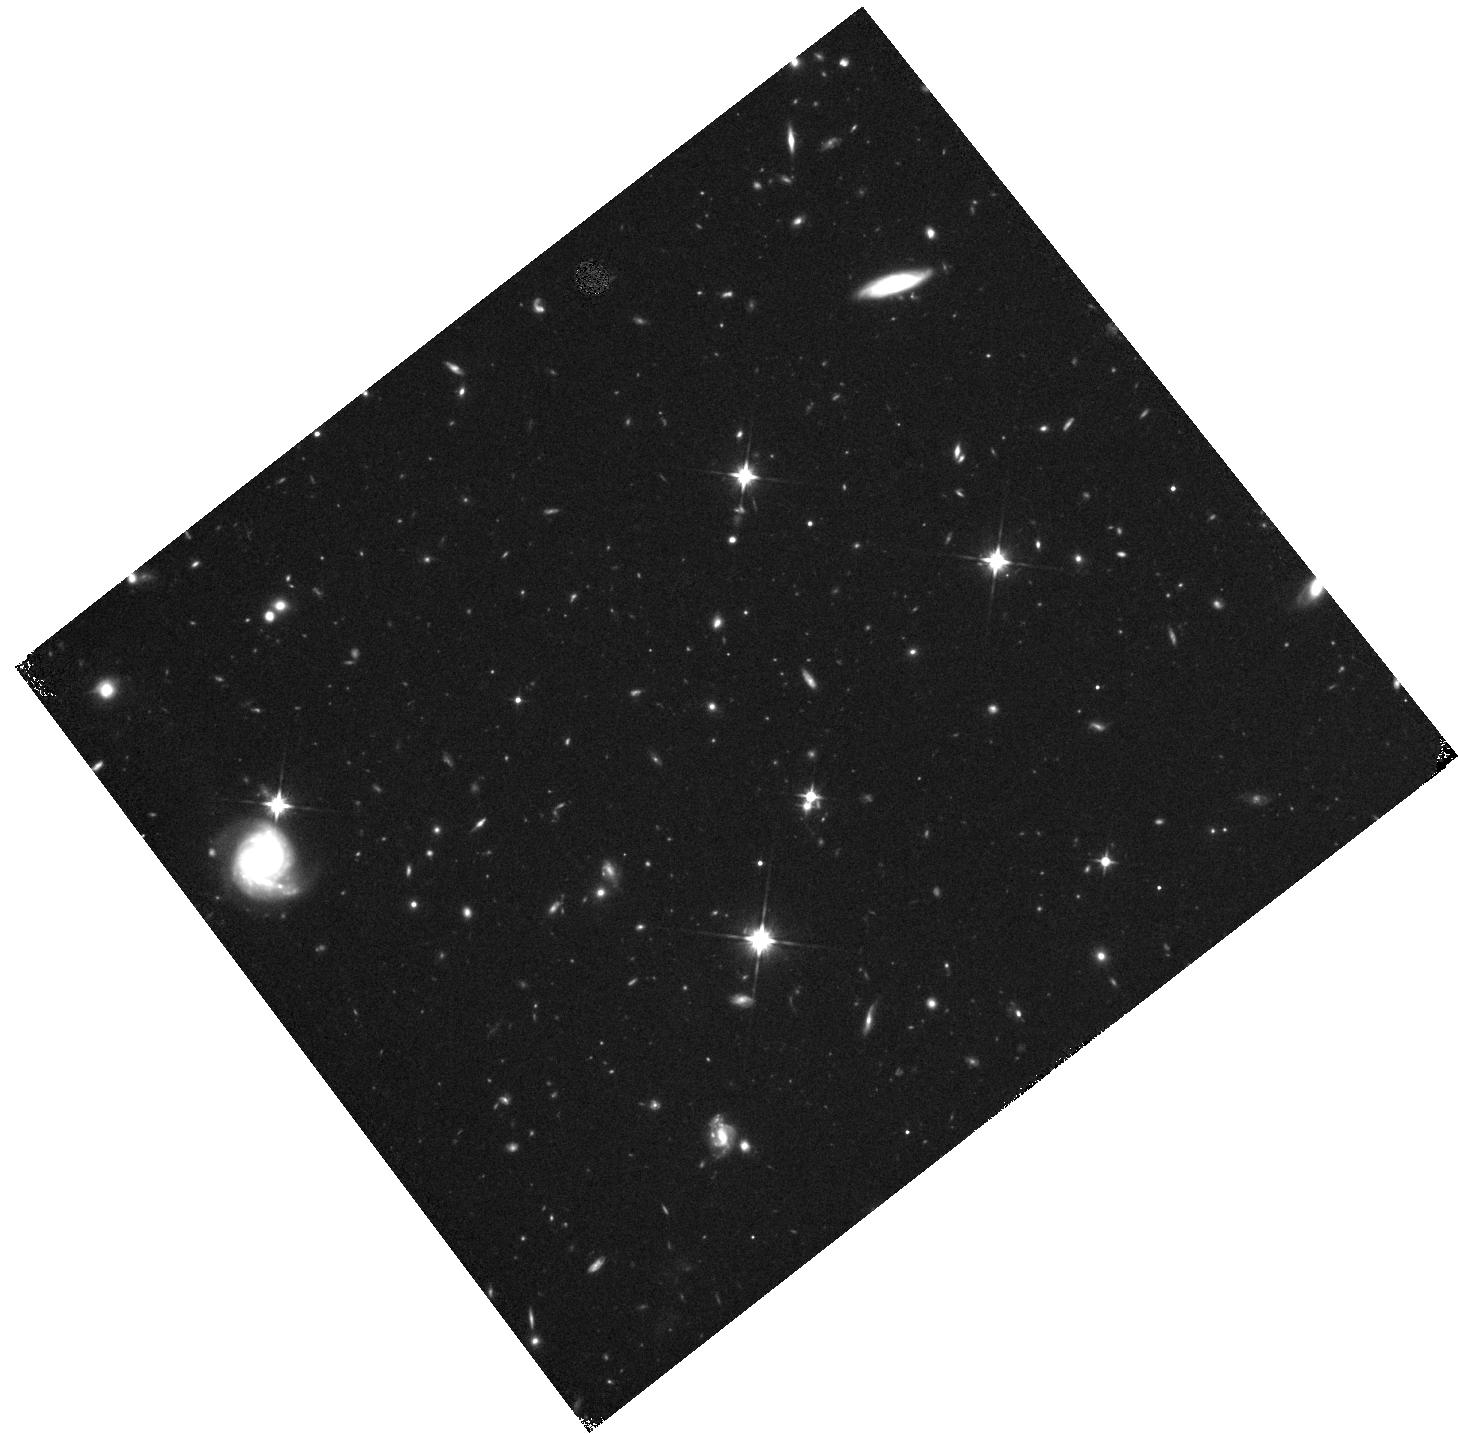
Target: FIELD-142509+353848. Instrument: WFC3/IR. Filter: F110W. Exposure: 28 min. Observation ID: hst_11153_61_wfc3_ir_f110w_ia2t61

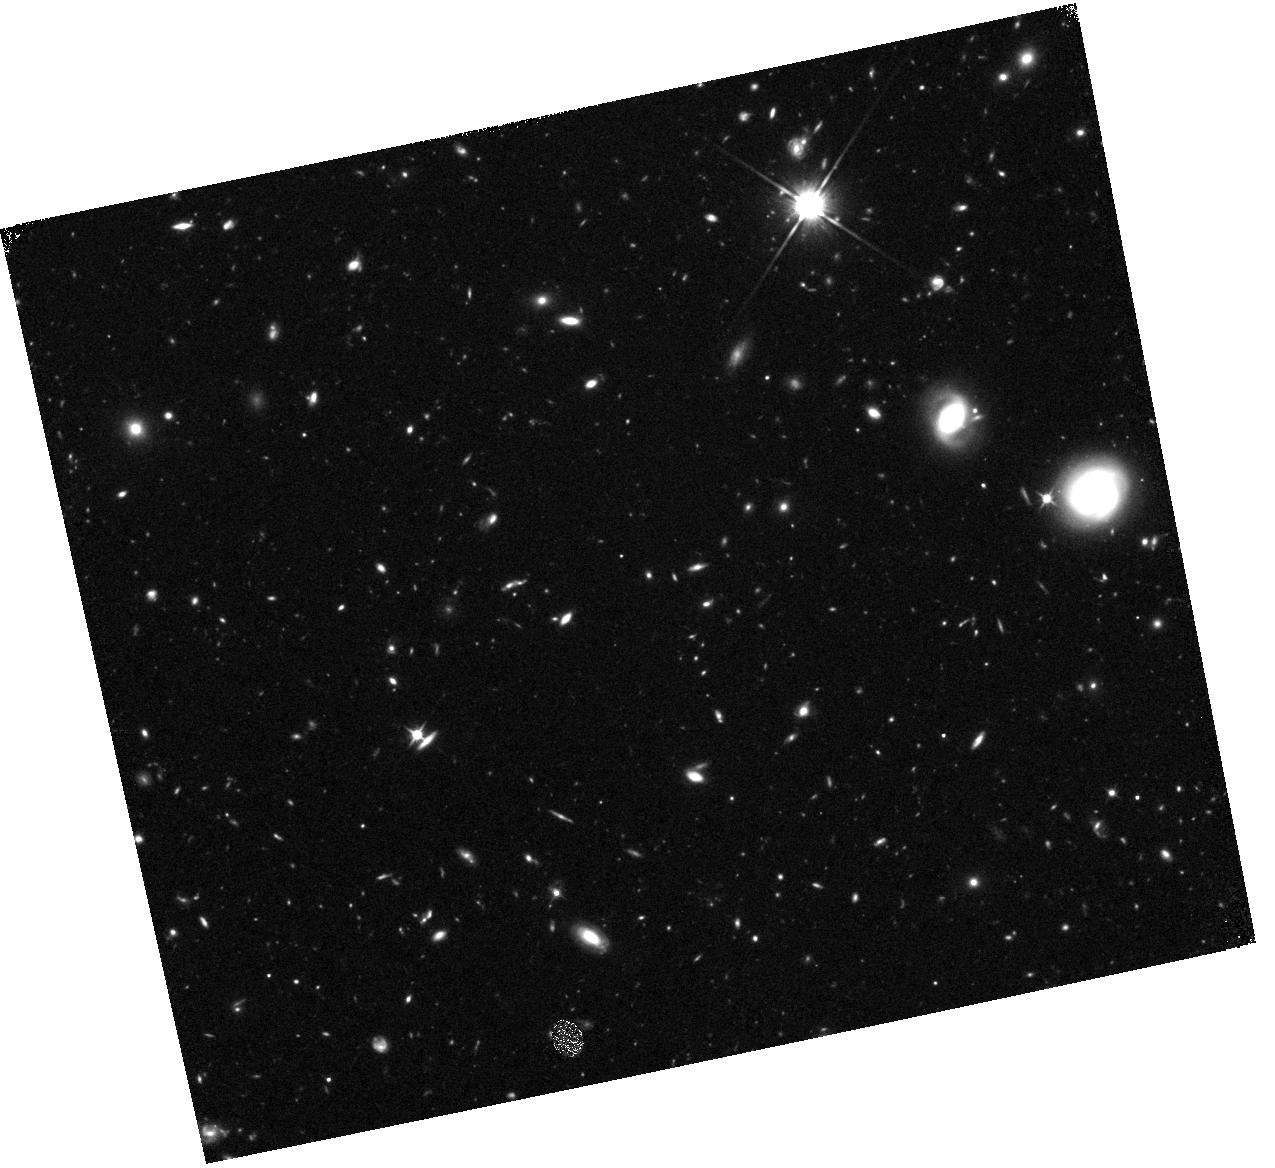
Target: FIELD-142528+352534. Instrument: WFC3/IR. Filter: F110W. Exposure: 28 min. Observation ID: hst_11153_71_wfc3_ir_f110w_ia2t71

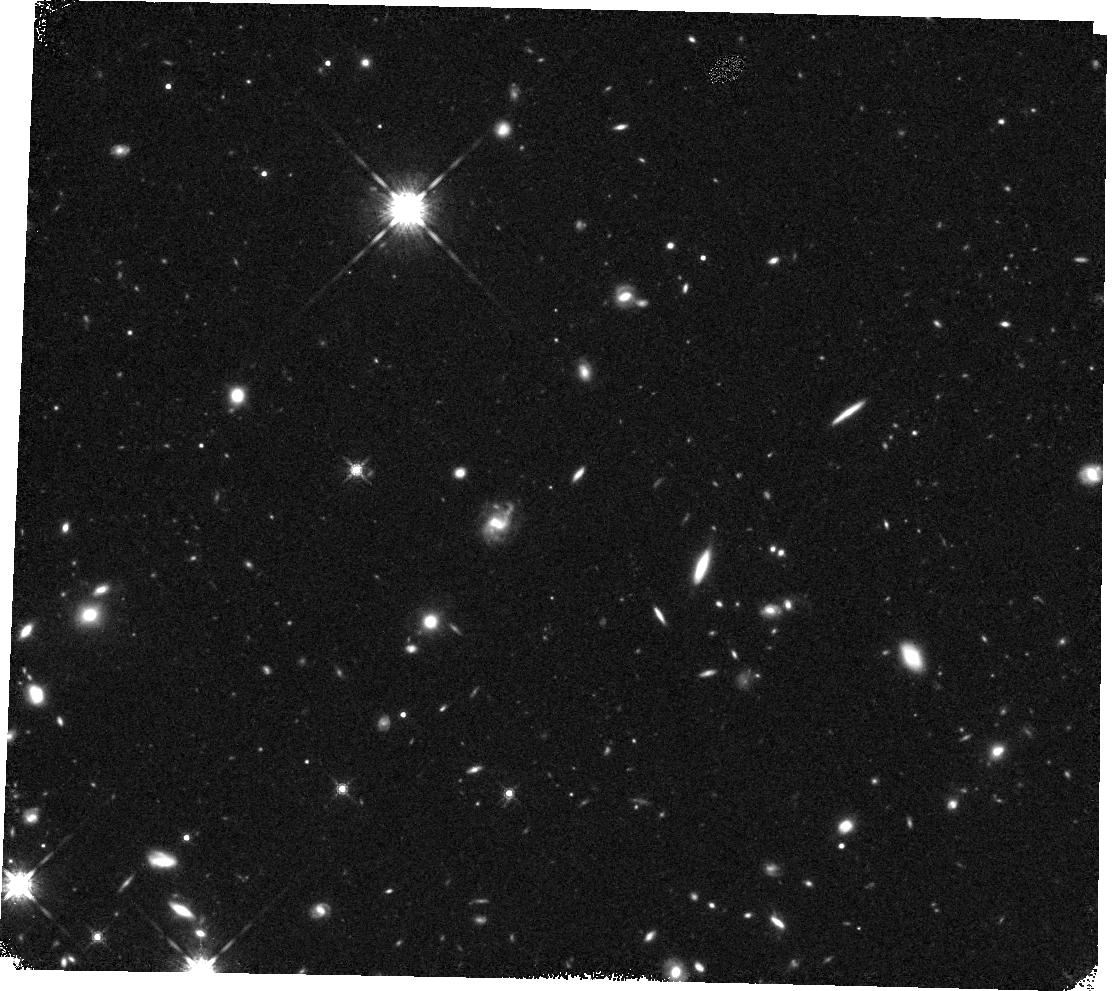
Target: FIELD-142557+354226. Instrument: WFC3/IR. Filter: F160W. Exposure: 28 min. Observation ID: hst_11153_32_wfc3_ir_f160w_ia2t32

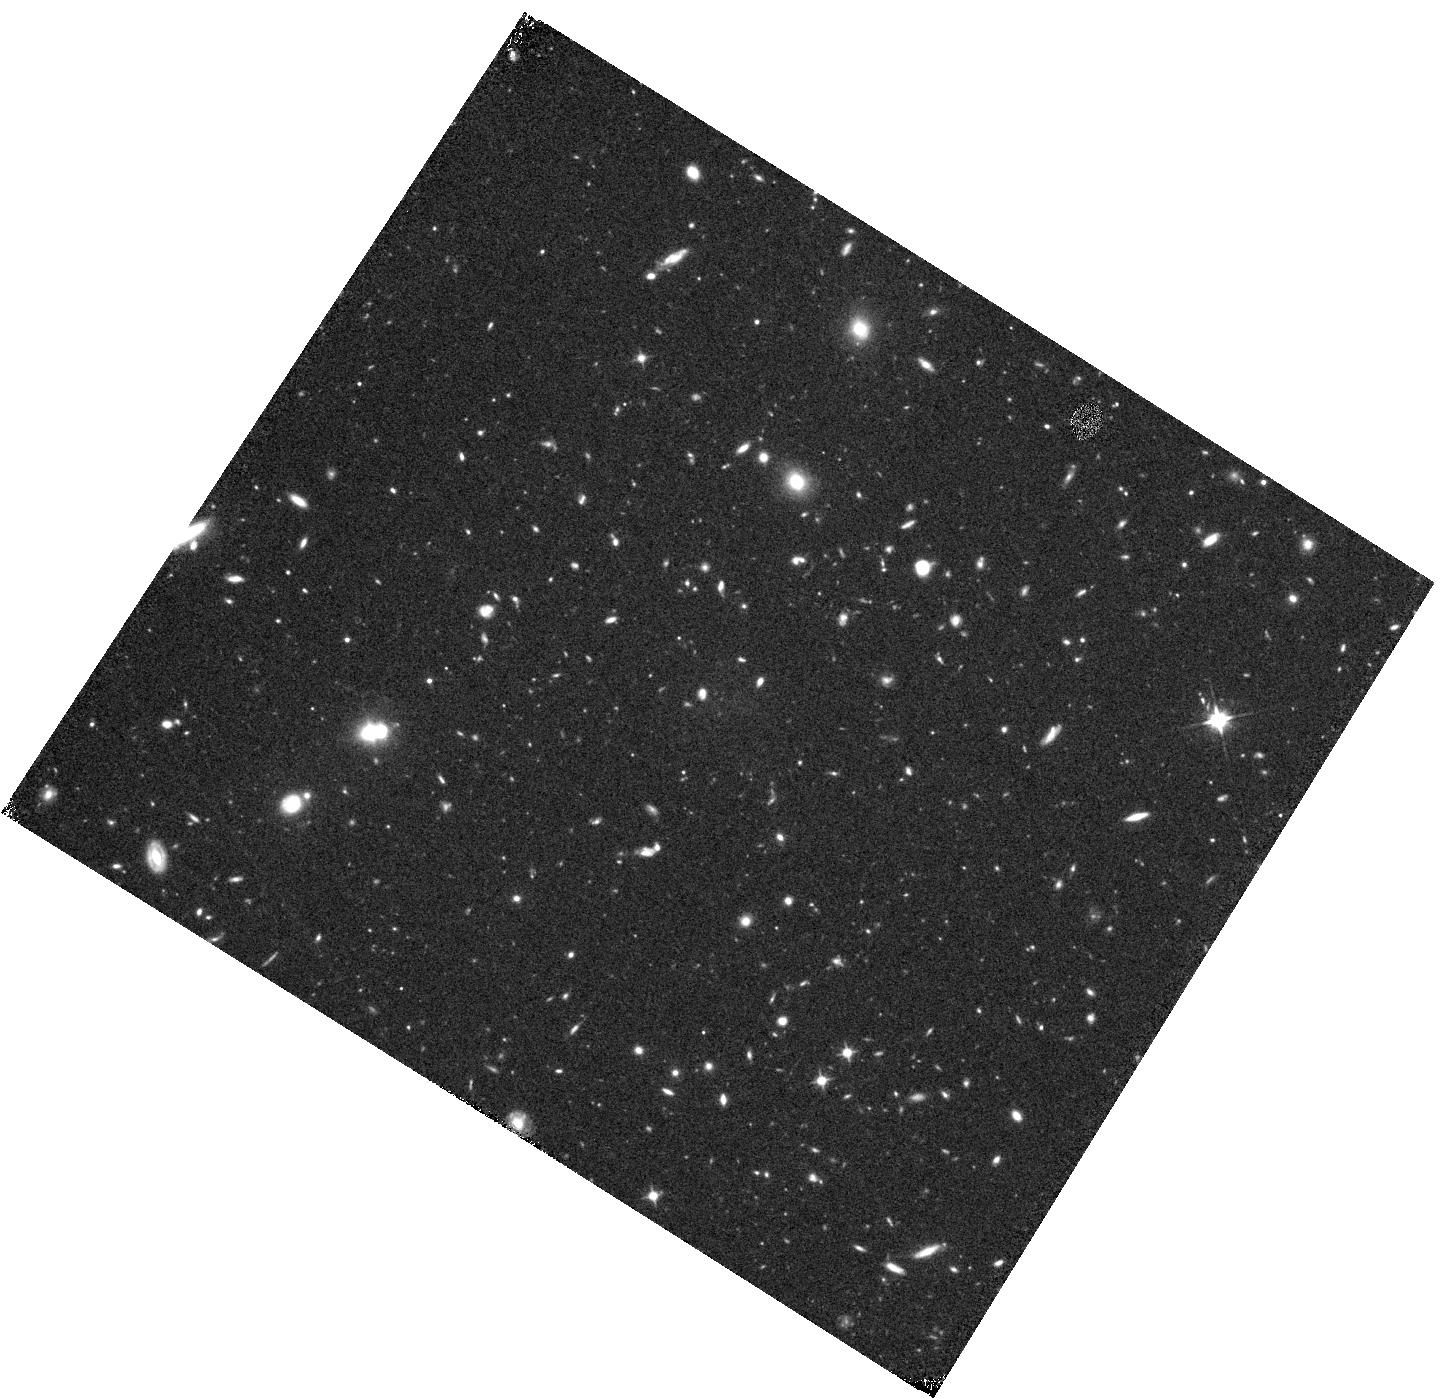
Target: FIELD-142447+352925. Instrument: WFC3/IR. Filter: F110W. Exposure: 28 min. Observation ID: hst_11153_41_wfc3_ir_f110w_ia2t41

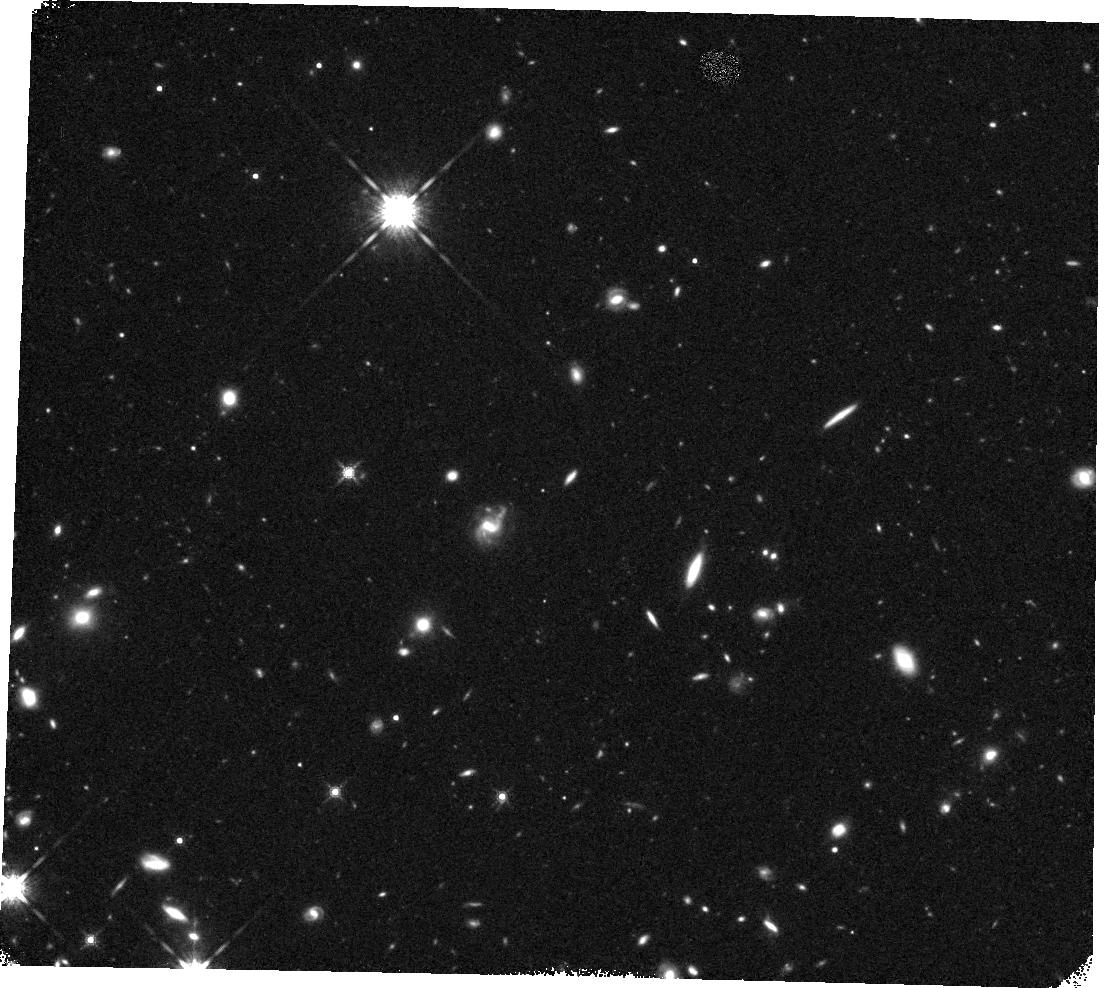
Target: FIELD-142557+354226. Instrument: WFC3/IR. Filter: F160W. Exposure: 28 min. Observation ID: hst_11153_33_wfc3_ir_f160w_ia2t33

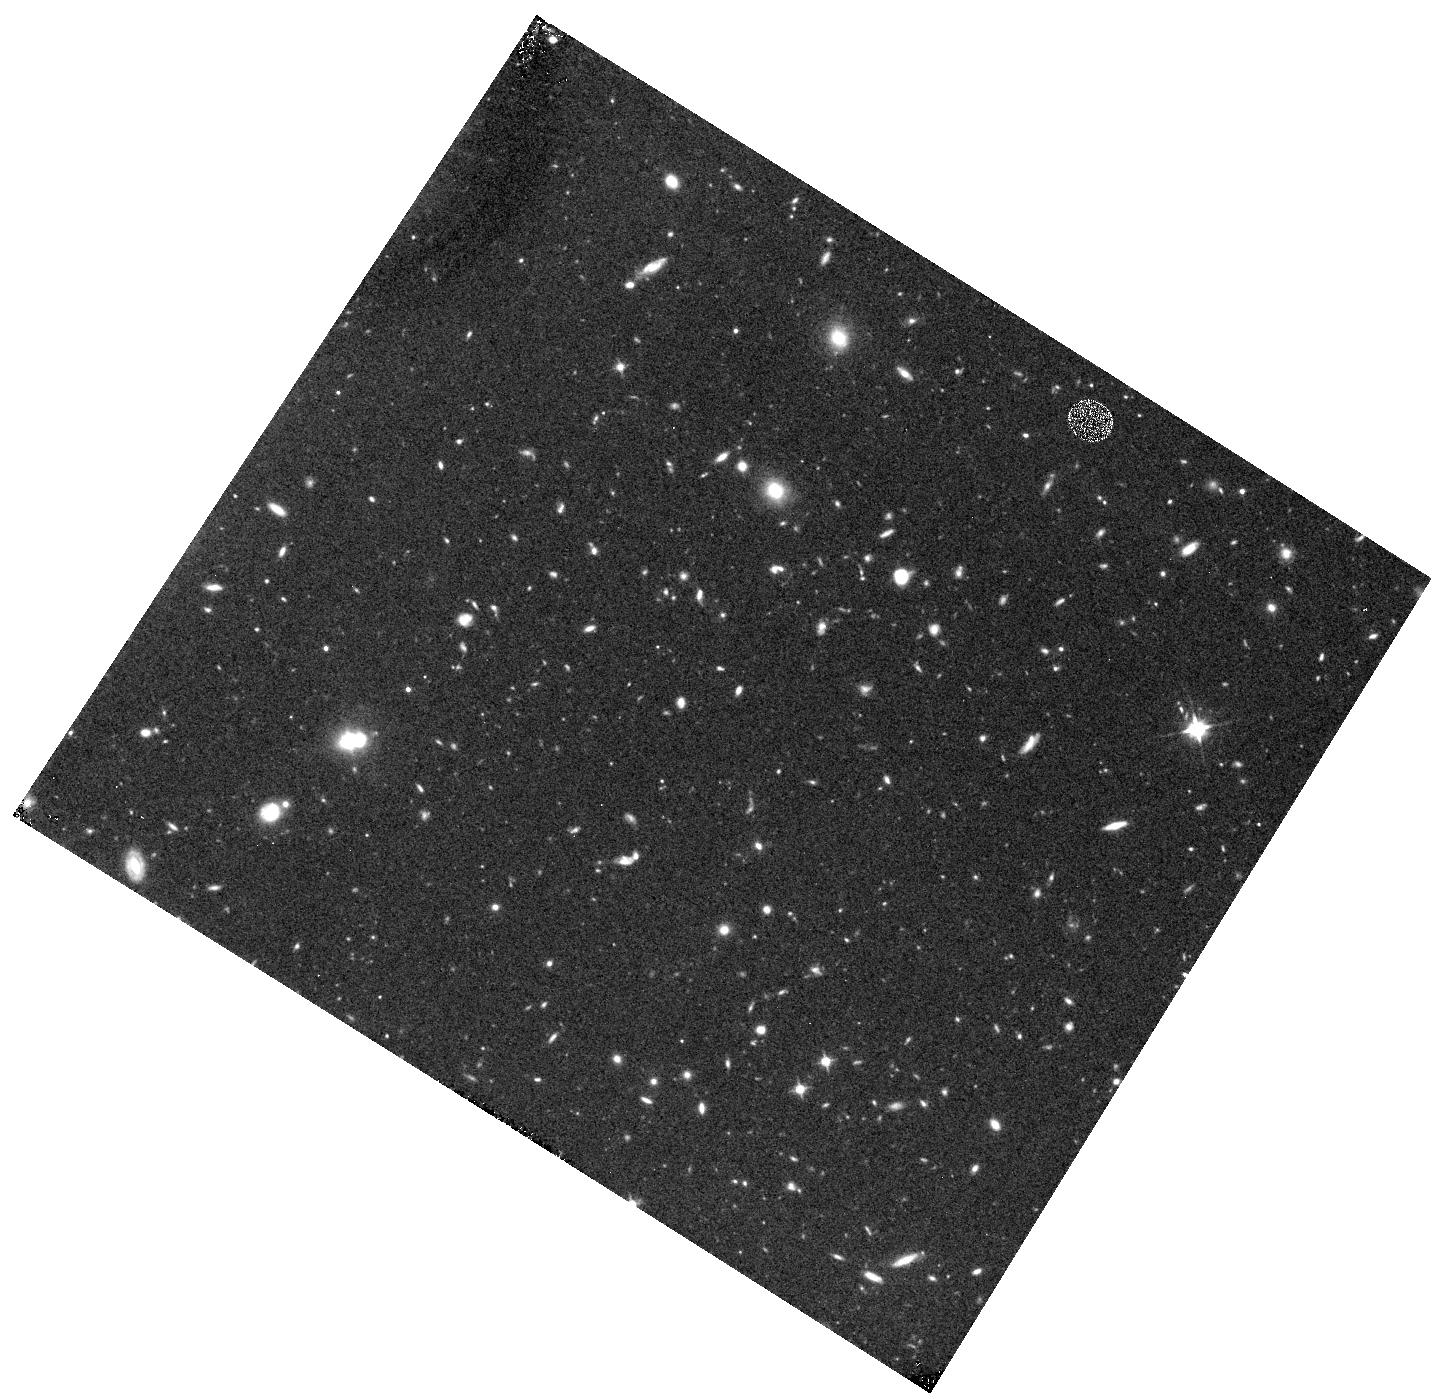
Target: FIELD-142447+352925. Instrument: WFC3/IR. Filter: F110W. Exposure: 15 min. Observation ID: hst_11153_43_wfc3_ir_f110w_ia2t43

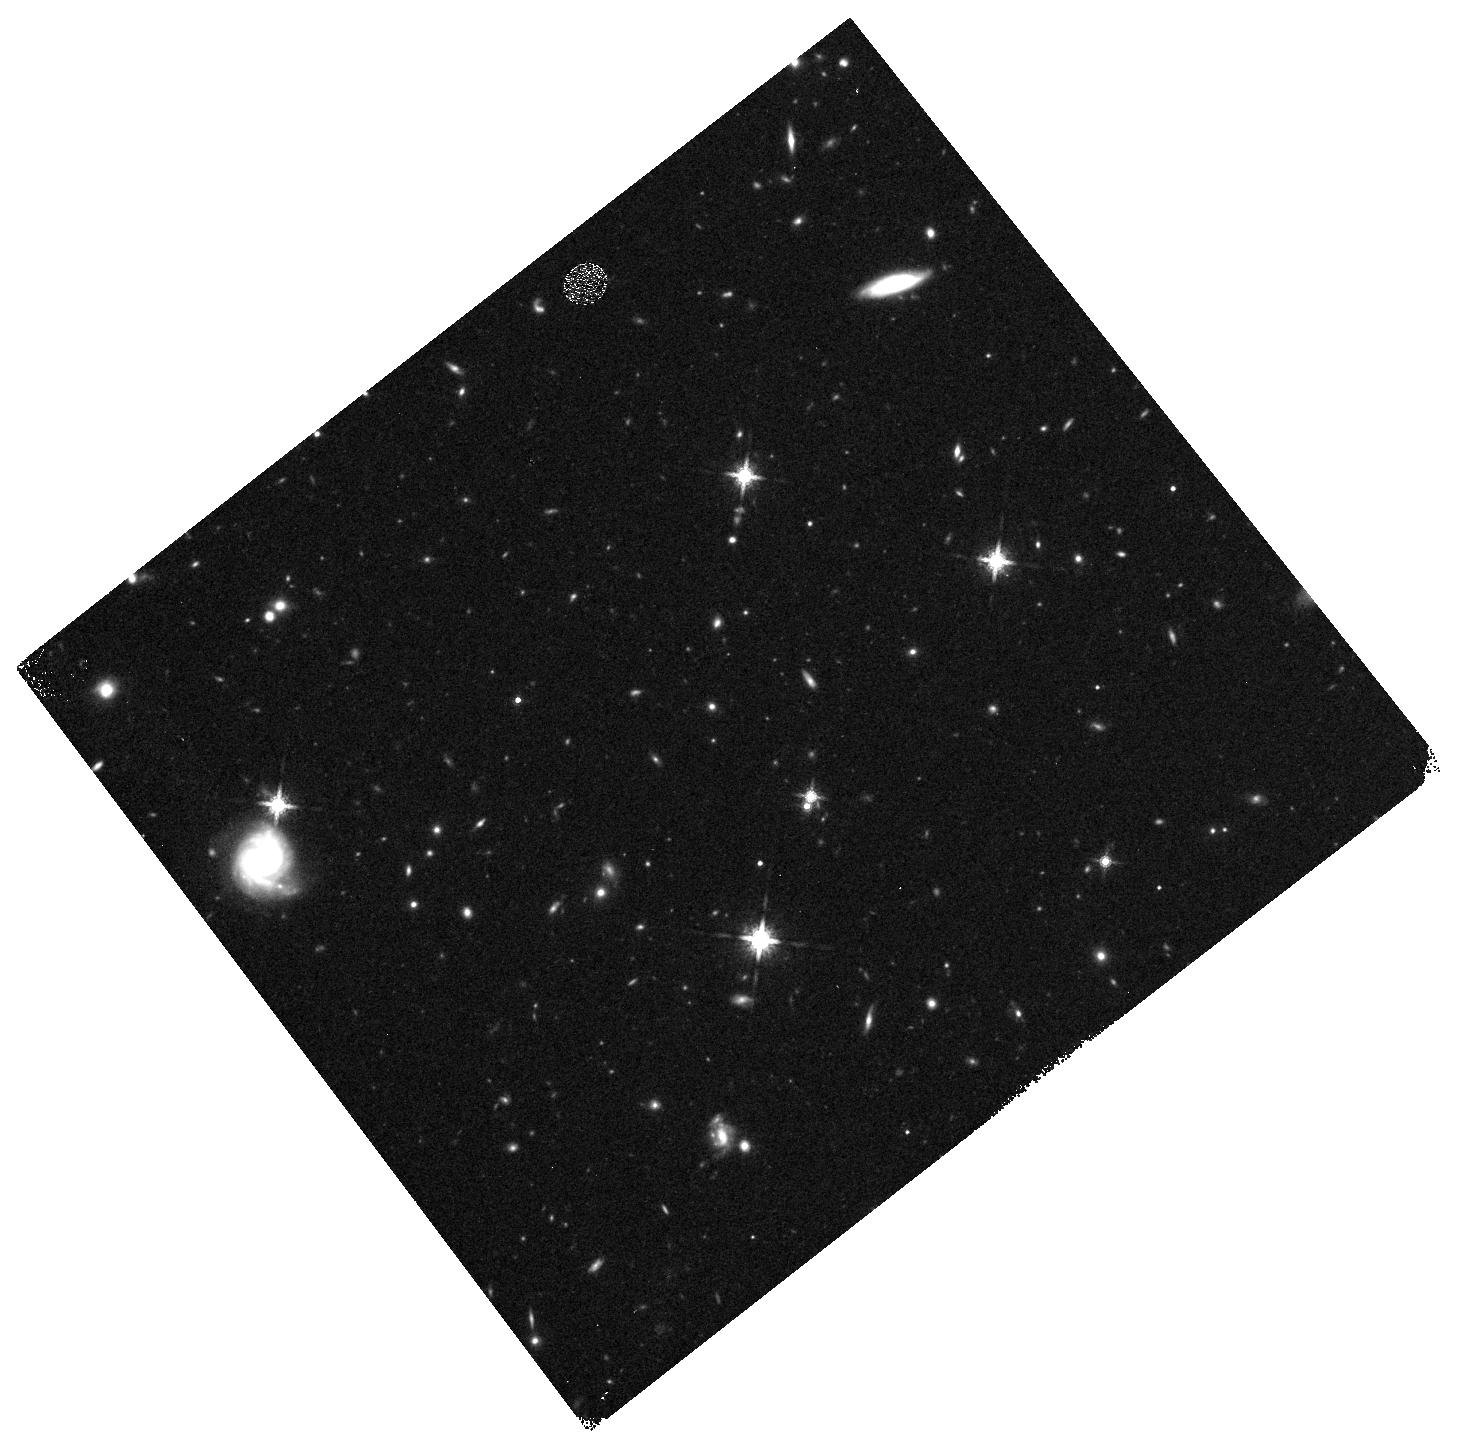
Target: FIELD-142509+353848. Instrument: WFC3/IR. Filter: F160W. Exposure: 15 min. Observation ID: hst_11153_61_wfc3_ir_f160w_ia2t61

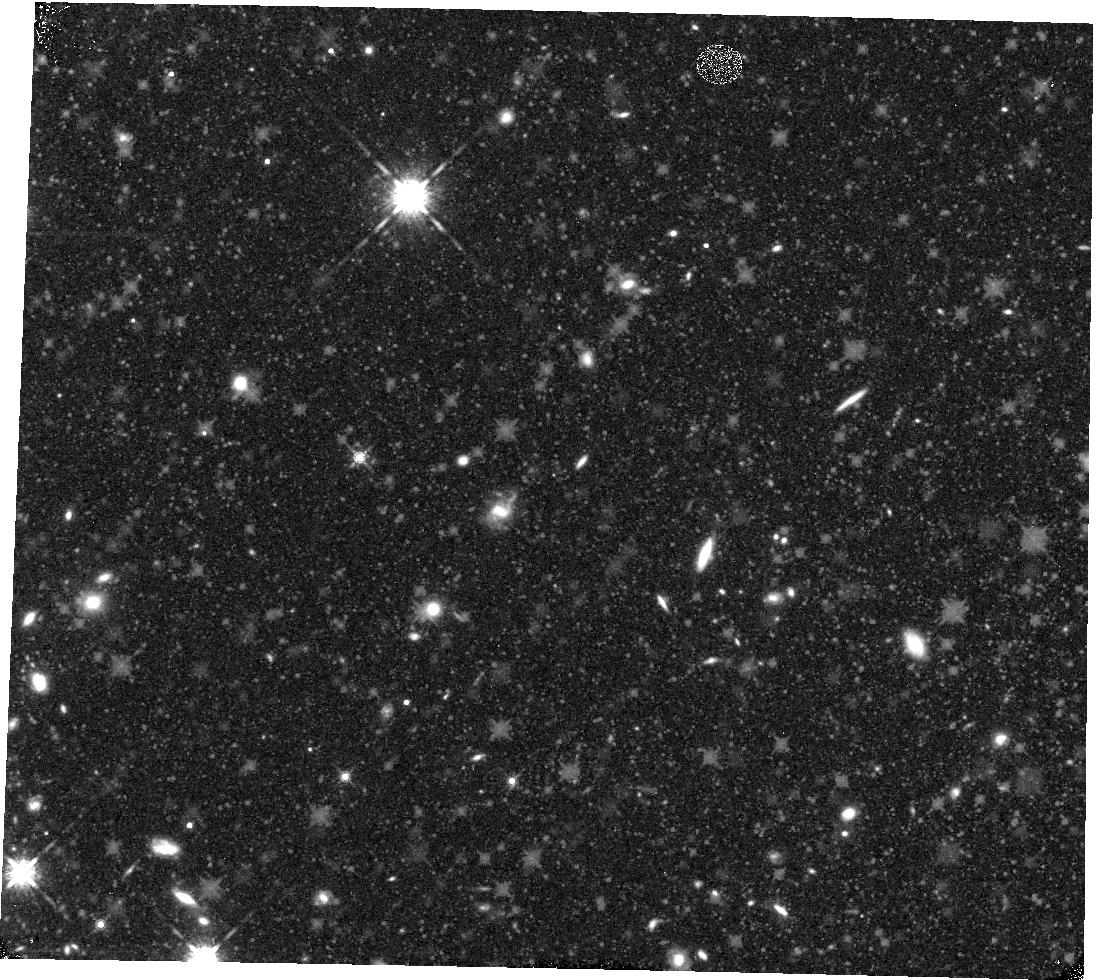
Target: FIELD-142557+354226. Instrument: WFC3/IR. Filter: F160W. Exposure: 15 min. Observation ID: hst_11153_31_wfc3_ir_f160w_ia2t31

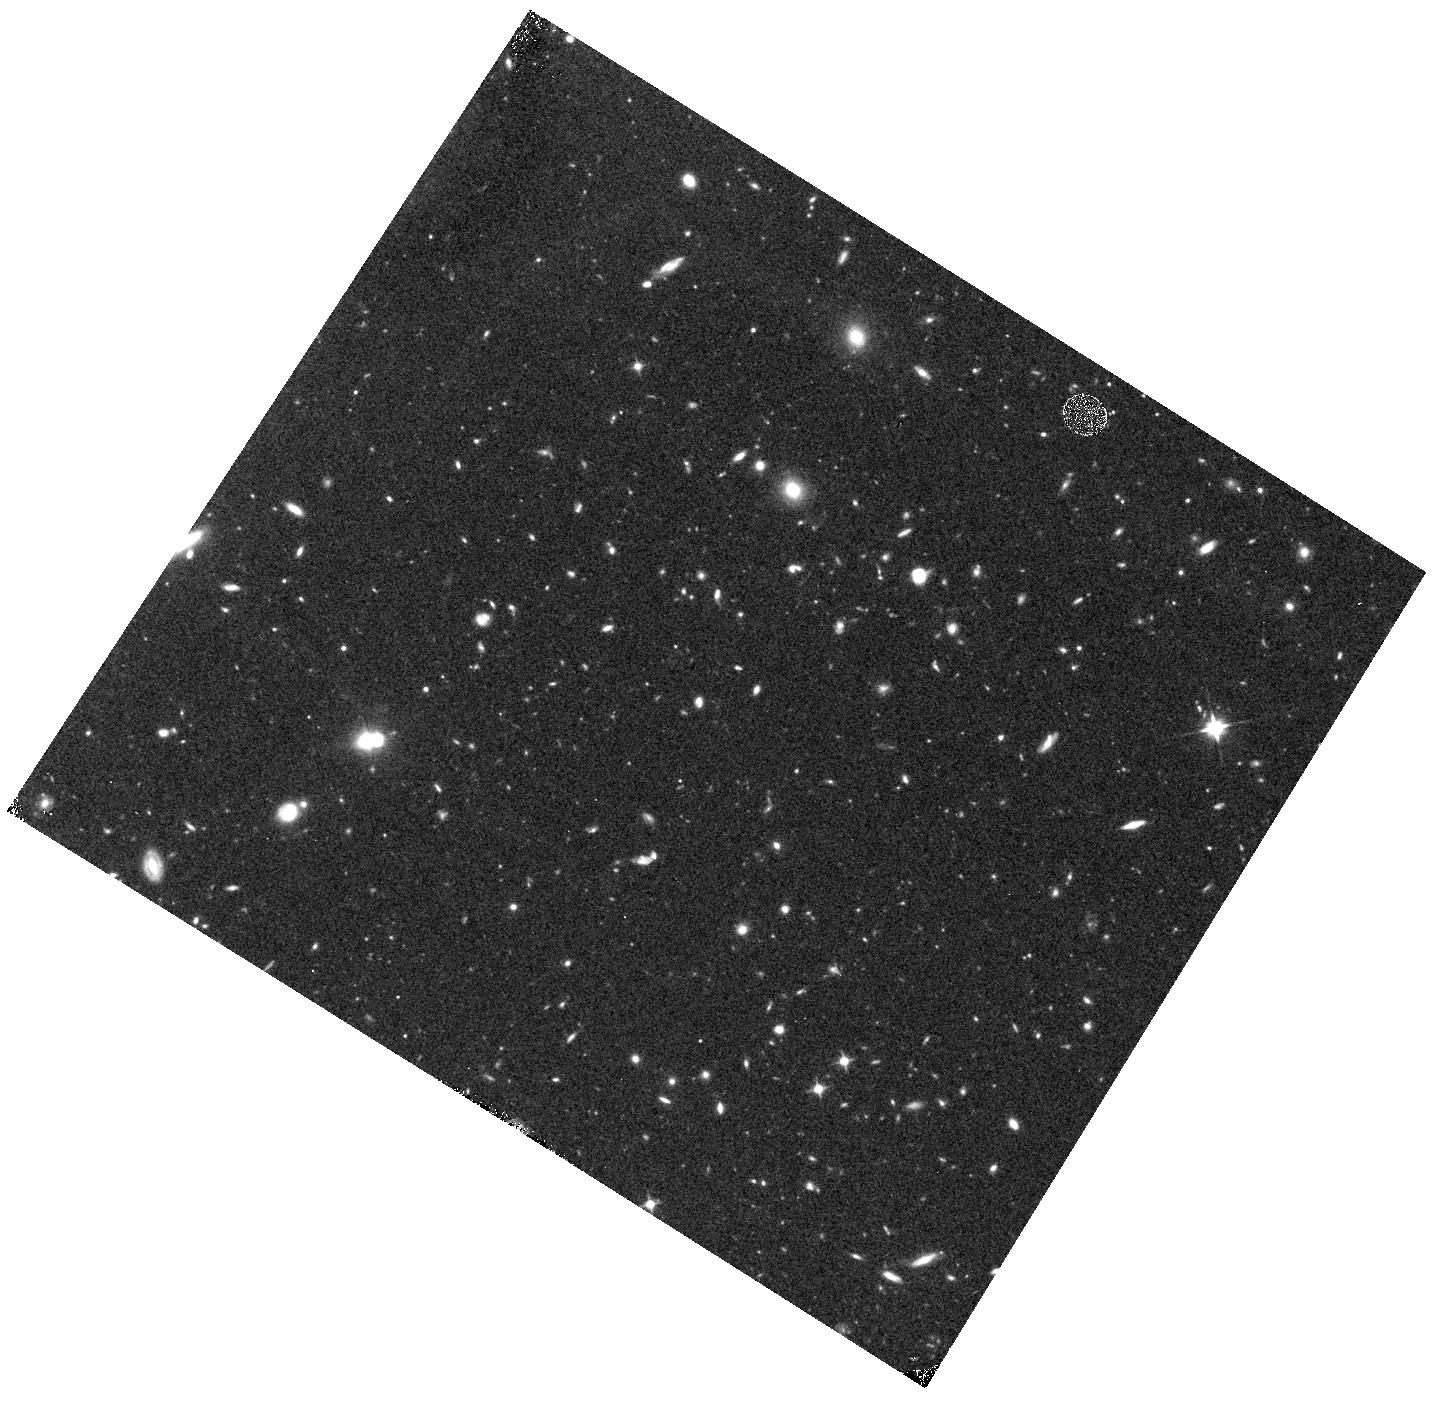
Target: FIELD-142447+352925. Instrument: WFC3/IR. Filter: F110W. Exposure: 15 min. Observation ID: hst_11153_42_wfc3_ir_f110w_ia2t42

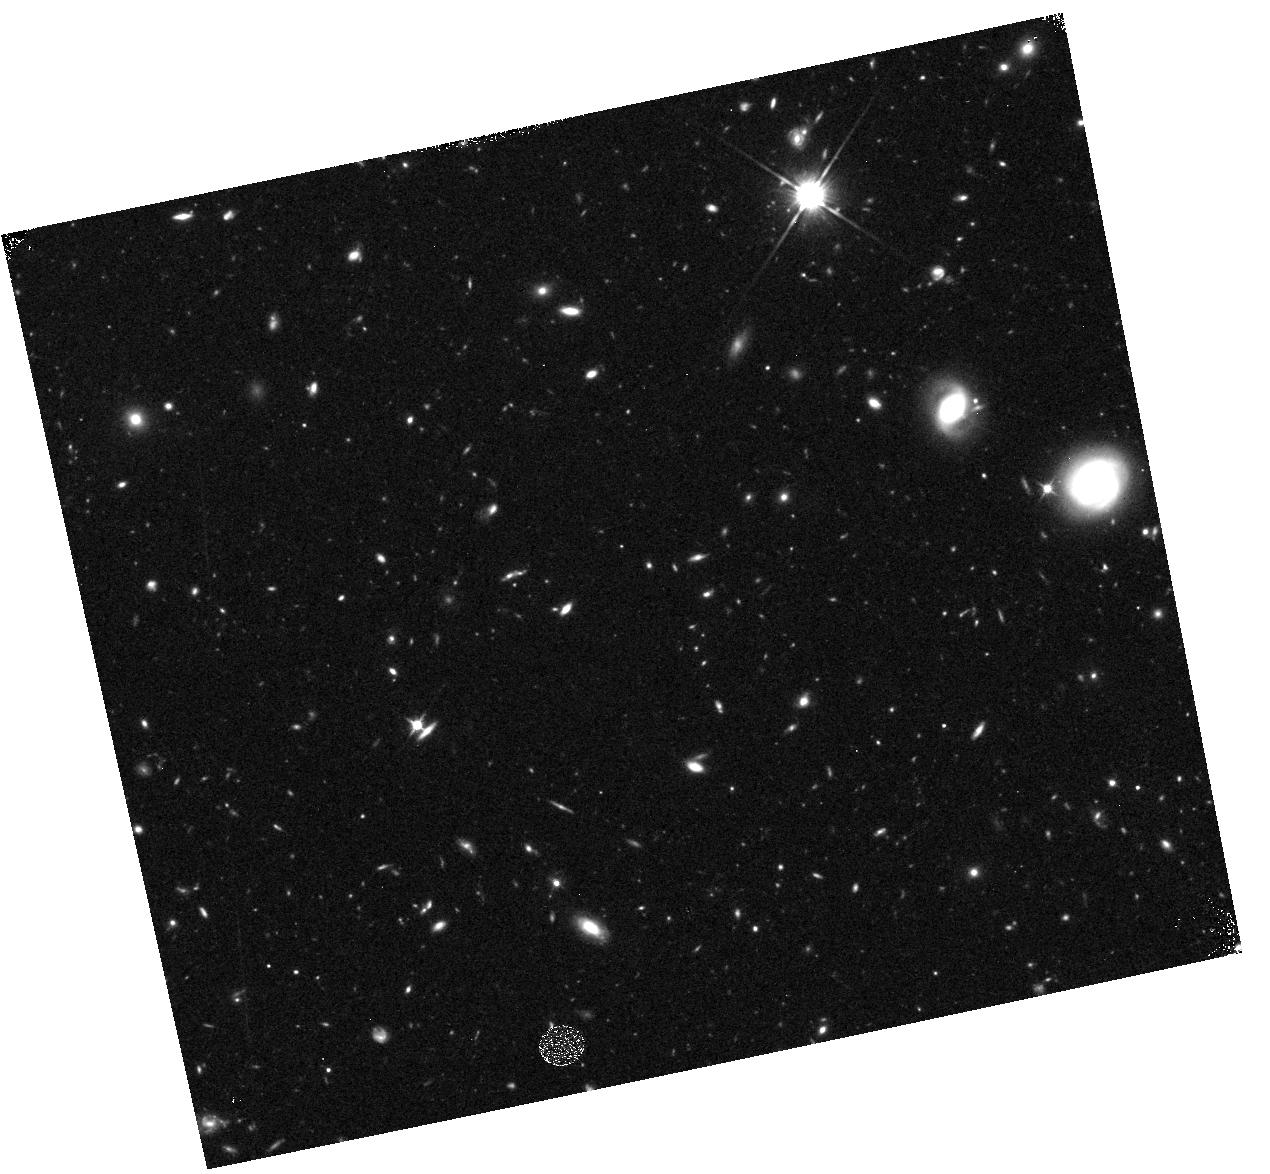
Target: FIELD-142528+352534. Instrument: WFC3/IR. Filter: F110W. Exposure: 15 min. Observation ID: hst_11153_73_wfc3_ir_f110w_ia2t73

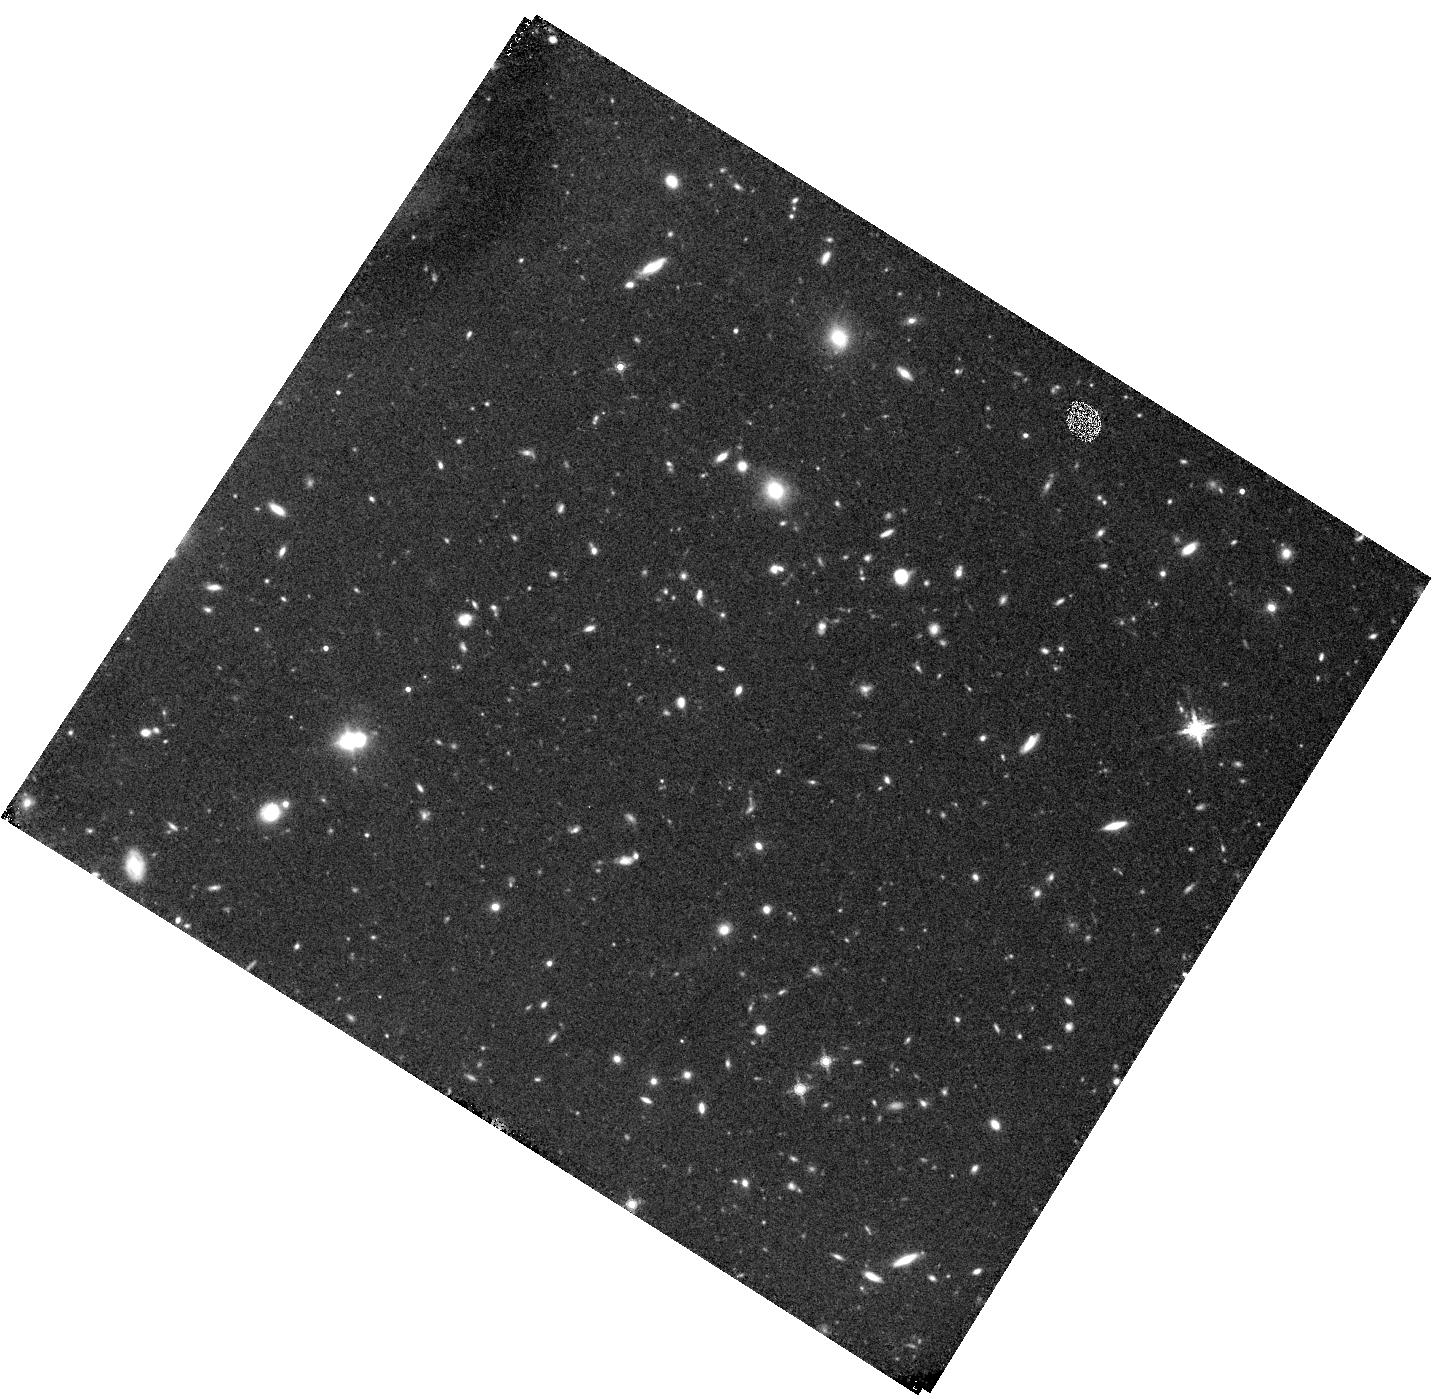
Target: FIELD-142447+352925. Instrument: WFC3/IR. Filter: F160W. Exposure: 28 min. Observation ID: hst_11153_43_wfc3_ir_f160w_ia2t43

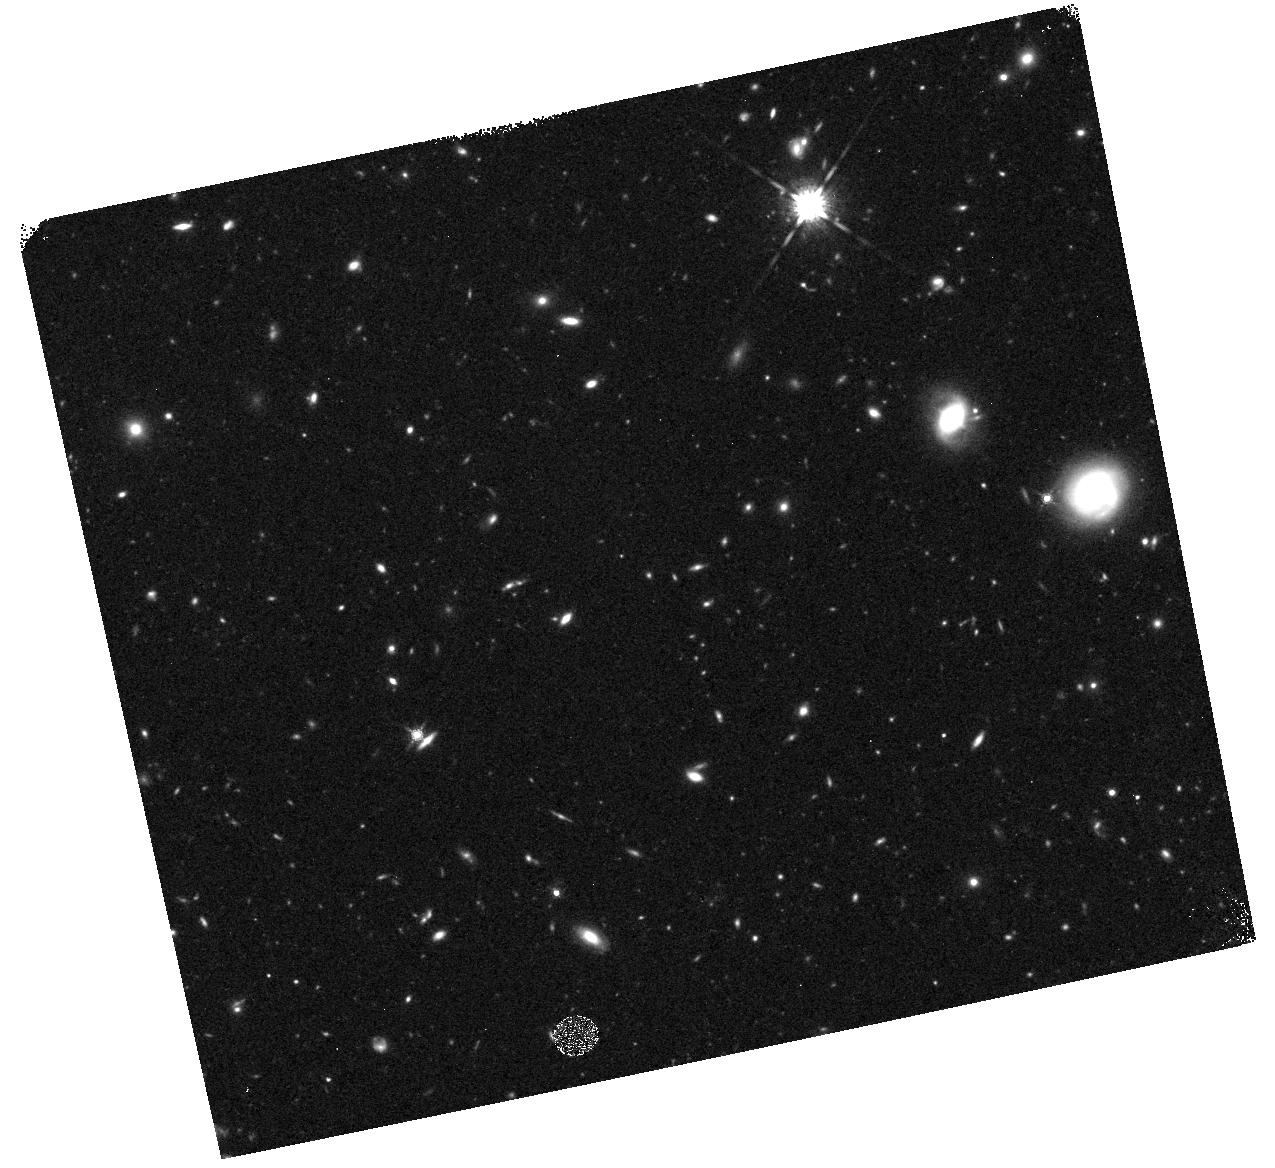
Target: FIELD-142528+352534. Instrument: WFC3/IR. Filter: F160W. Exposure: 15 min. Observation ID: hst_11153_71_wfc3_ir_f160w_ia2t71

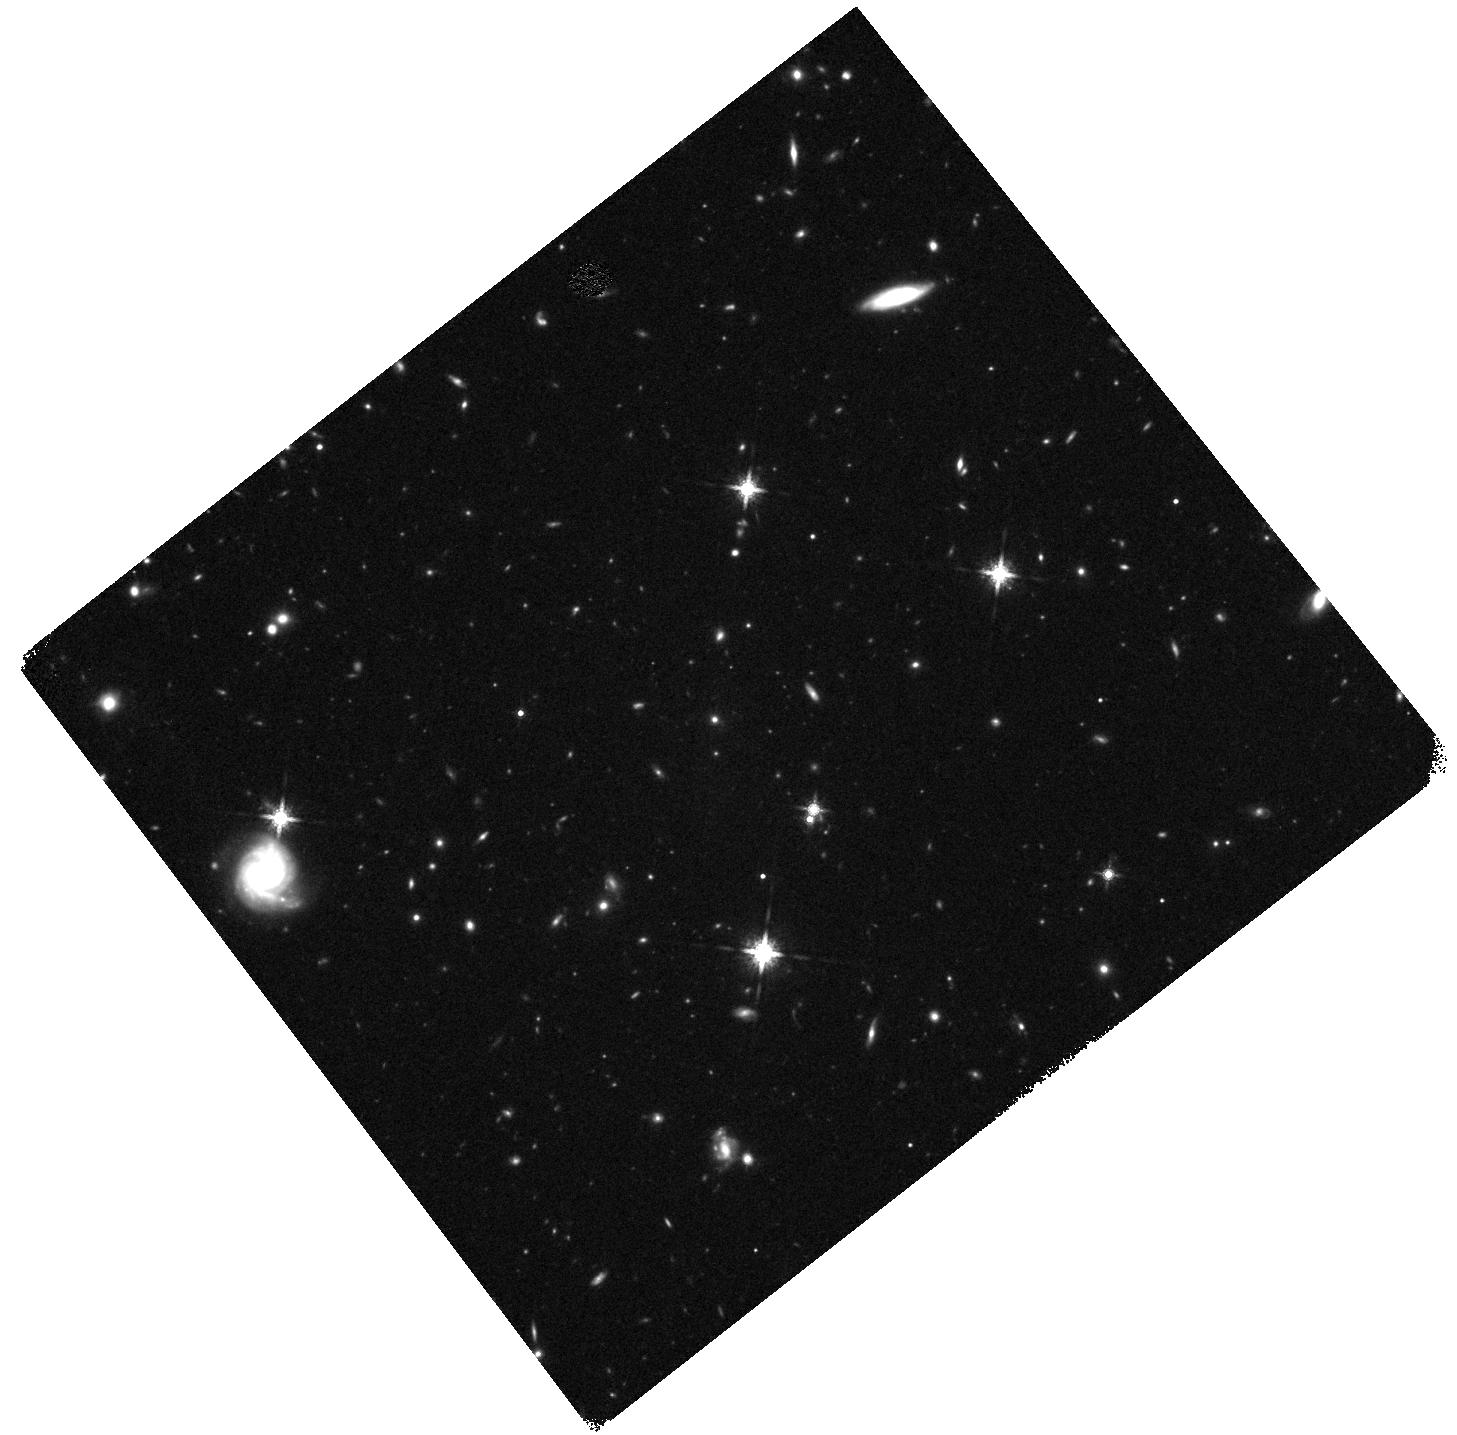
Target: FIELD-142509+353848. Instrument: WFC3/IR. Filter: F160W. Exposure: 28 min. Observation ID: hst_11153_63_wfc3_ir_f160w_ia2t63

The Physical Nature and Age of Lyman Alpha Galaxies (PI: Malhotra, Sangeeta)

In the simplest scenario, strong Lyman alpha emission from high redshift galaxies would indicate that stellar populations younger than 10 Myrs dominate the UV. This does not, however, constrain the stellar populations older than 100 Myrs, which do not contribute to UV light. Also, the Lyman alpha line can be boosted if the interstellar medium is both clumpy and dusty. Different studies with small samples have reached different conclusions about the presence of dust and old stellar populations in Lyman alpha emitters. We propose HST-NICMOS and Spitzer-IRAC photometry of 35 Lyman-alpha galaxies at redshift 4.5<z<6.5, in order to determine their spectral energy distribution (SED) extending through rest-frame optical. This will allow us to measure accurately (1) The total stellar mass in these objects, including old stars which may have formed at redshifts (z > 8) not easily probed by any other means. (2) The dust extinction in the rest-frame UV, and therefore a correction to their present star-formation rates. Taken together, these two quantities will yield the star-formation histories of Lyman alpha galaxies, which form fully half of the known galaxies at z=4-6. They will tell us whether these are young or old galaxies by straddling the 4000A break. Data from NICMOS is essential for these compact and faint (i=25-26th magnitude AB) high redshift galaxies, which are too faint for good near-IR photometry from the ground.